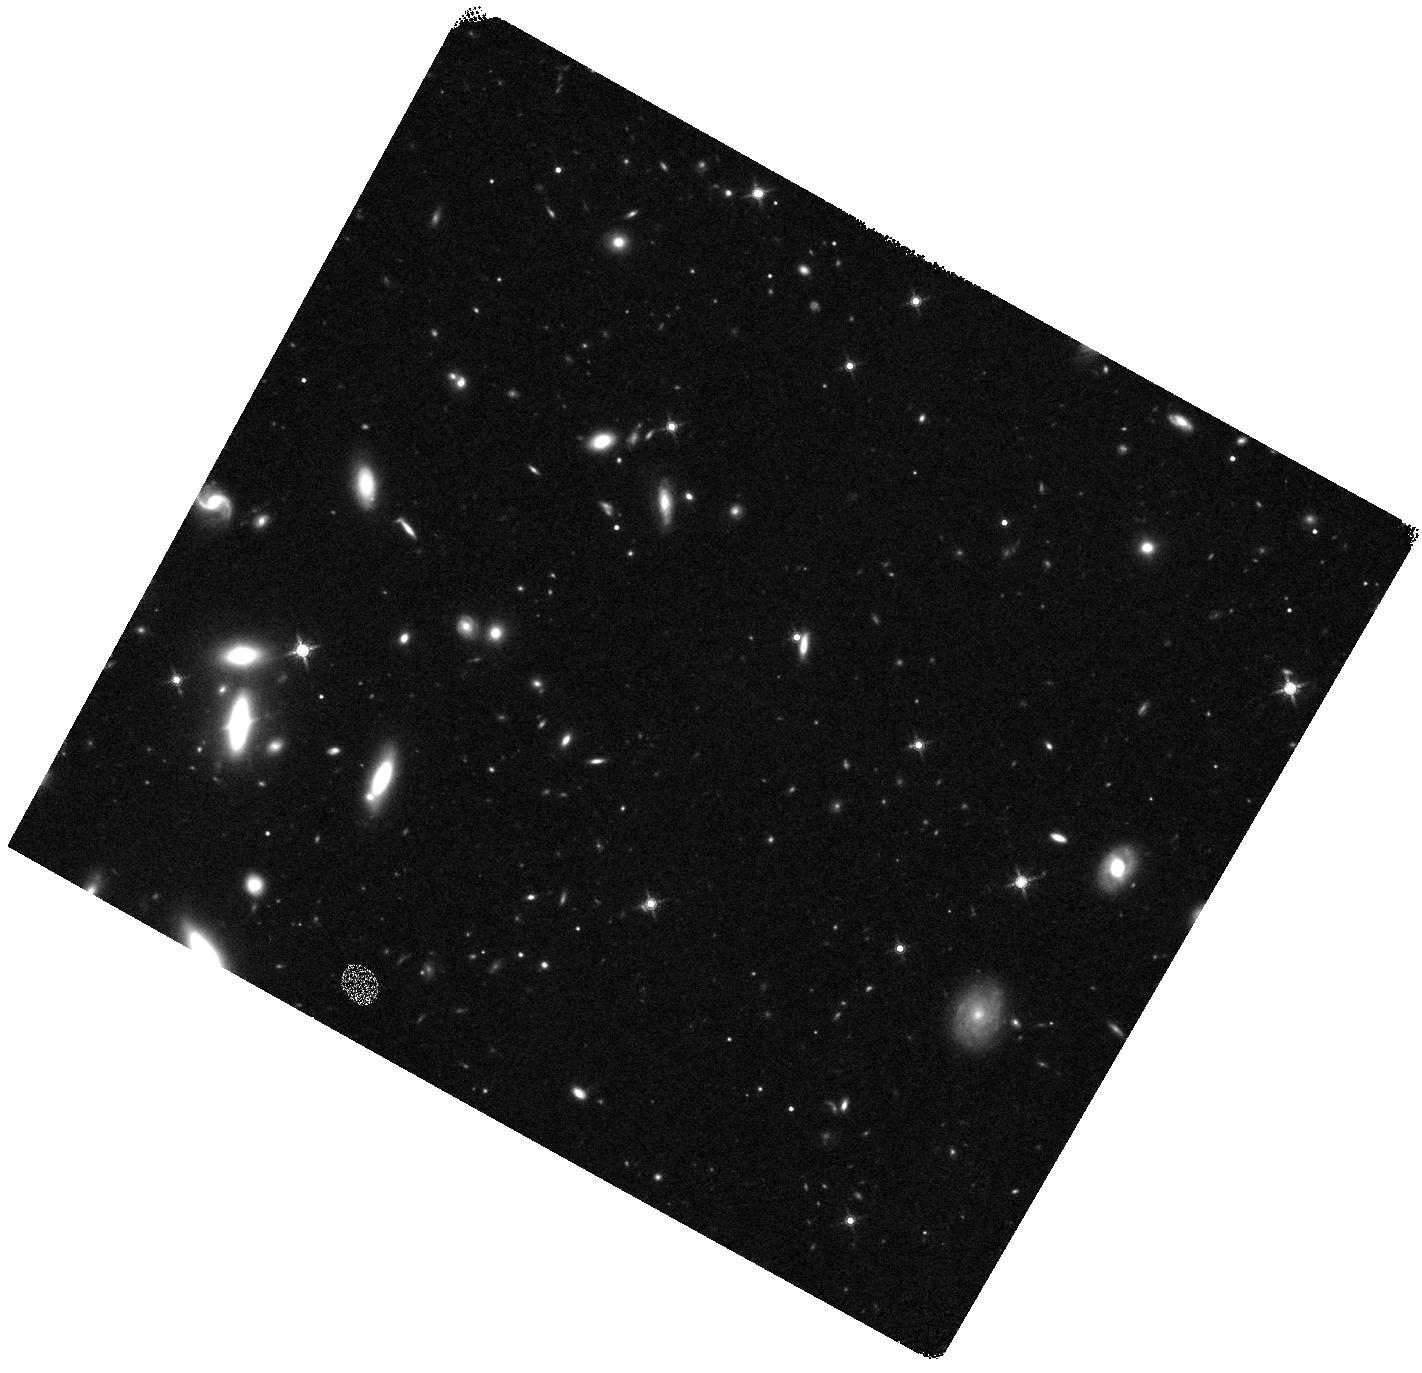
Target: AT2023LCR
Instrument: WFC3/IR
Filter: F160W
Exposure: 20 min
Observation ID: hst_17396_01_wfc3_ir_f160w_if6101

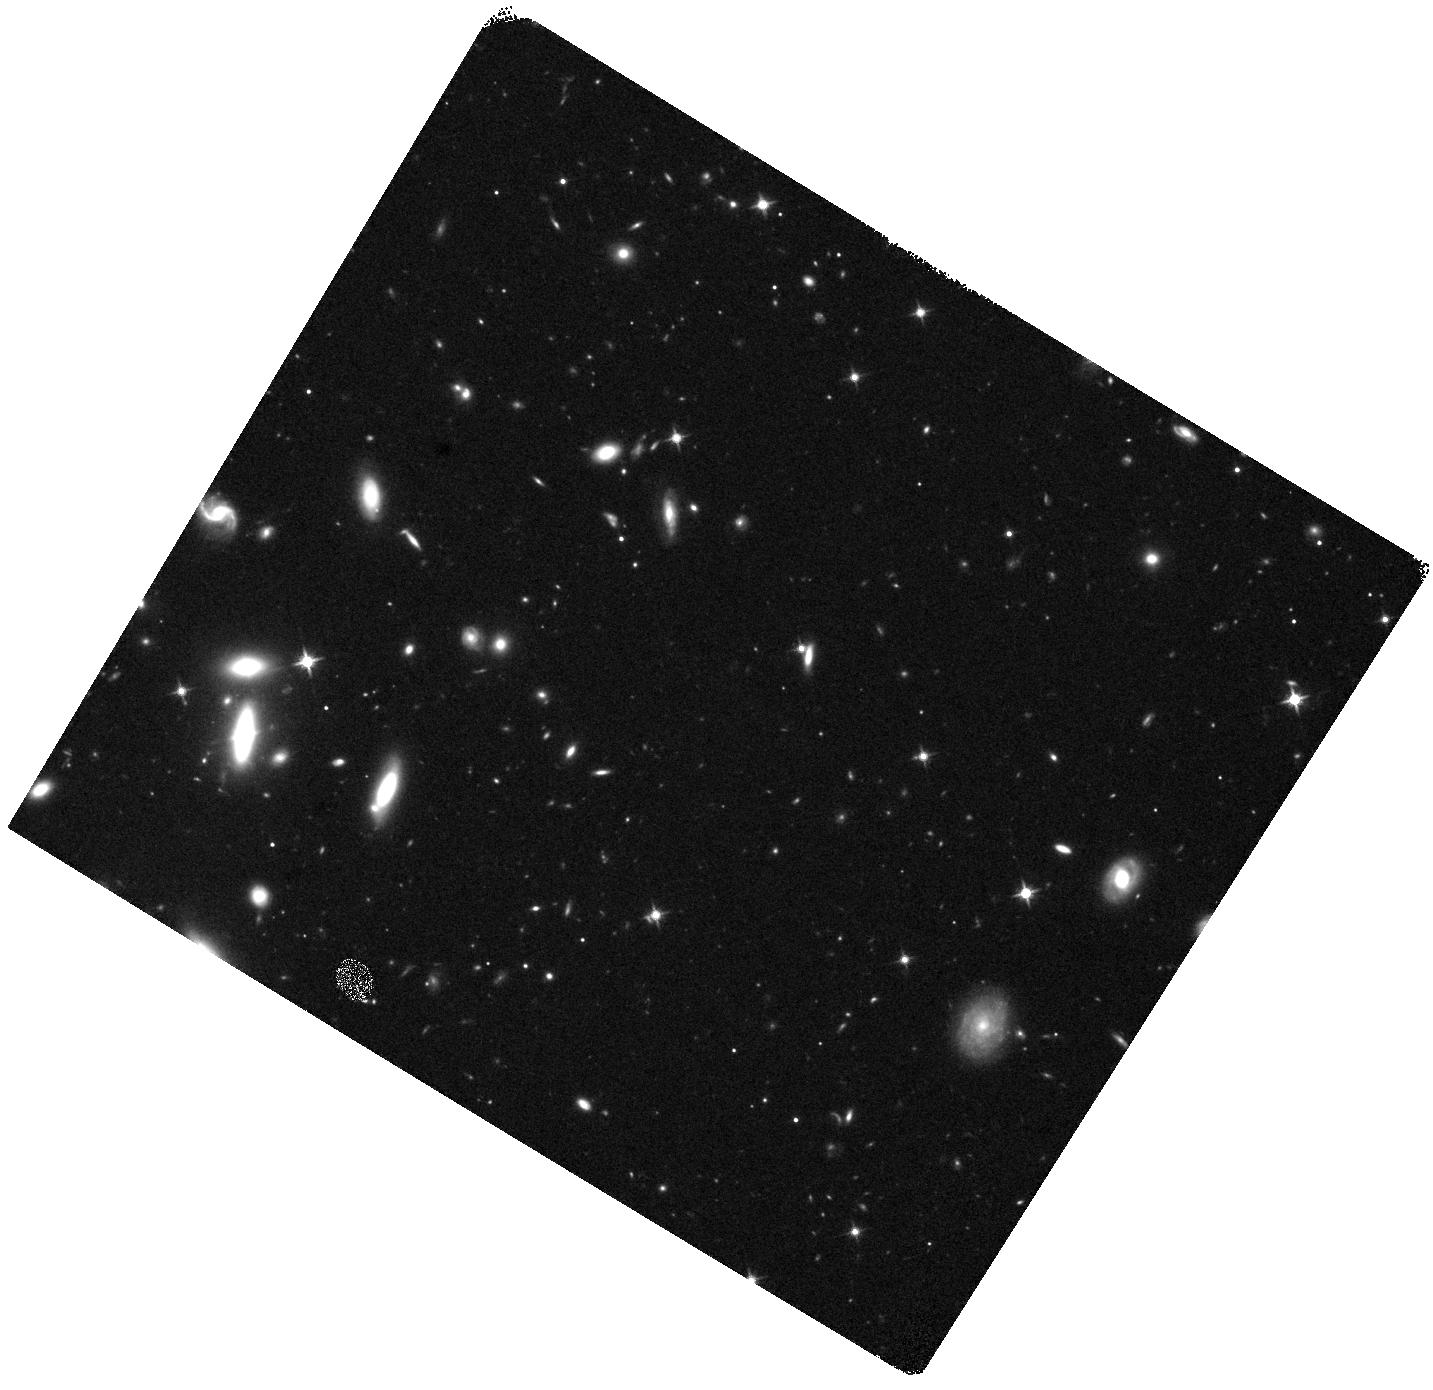
Target: AT2023LCR
Instrument: WFC3/IR
Filter: F125W
Exposure: 20 min
Observation ID: hst_17396_02_wfc3_ir_f125w_if6102

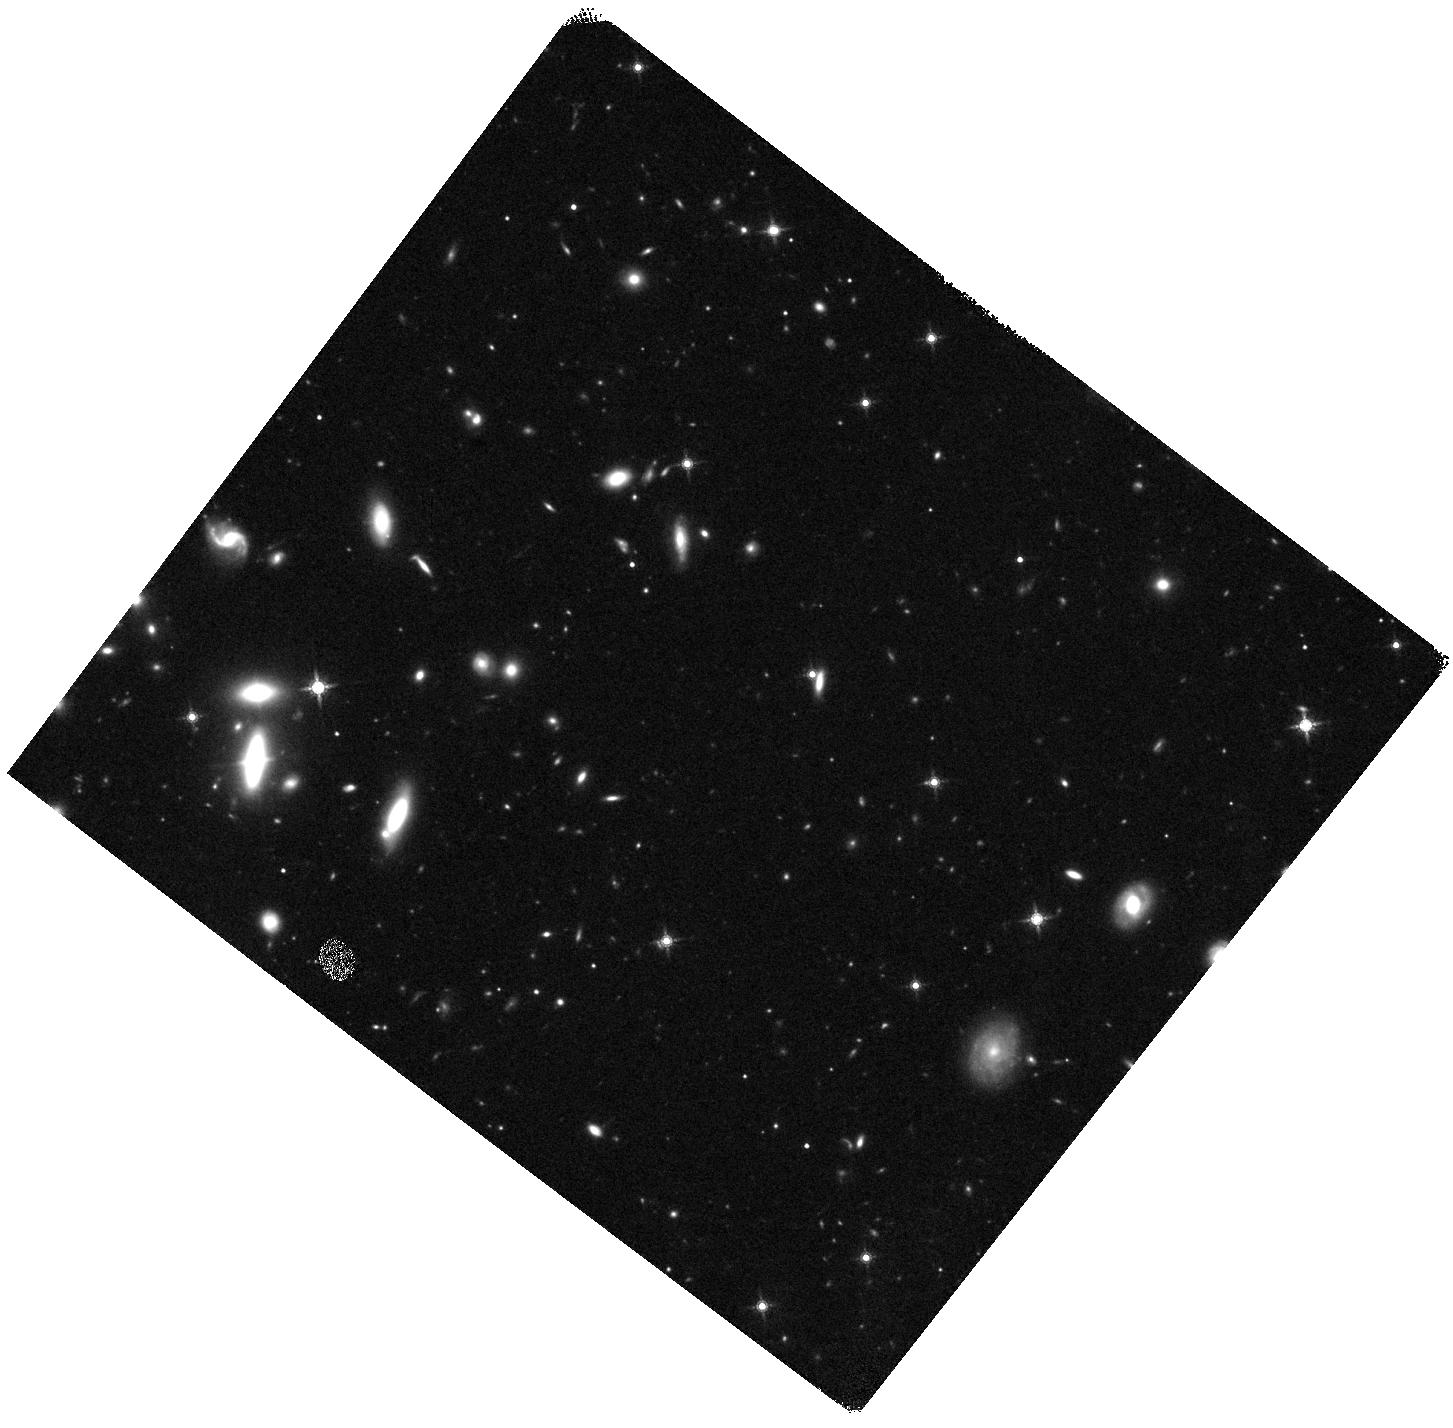
Target: AT2023LCR
Instrument: WFC3/IR
Filter: F160W
Exposure: 20 min
Observation ID: hst_17396_03_wfc3_ir_f160w_if6103

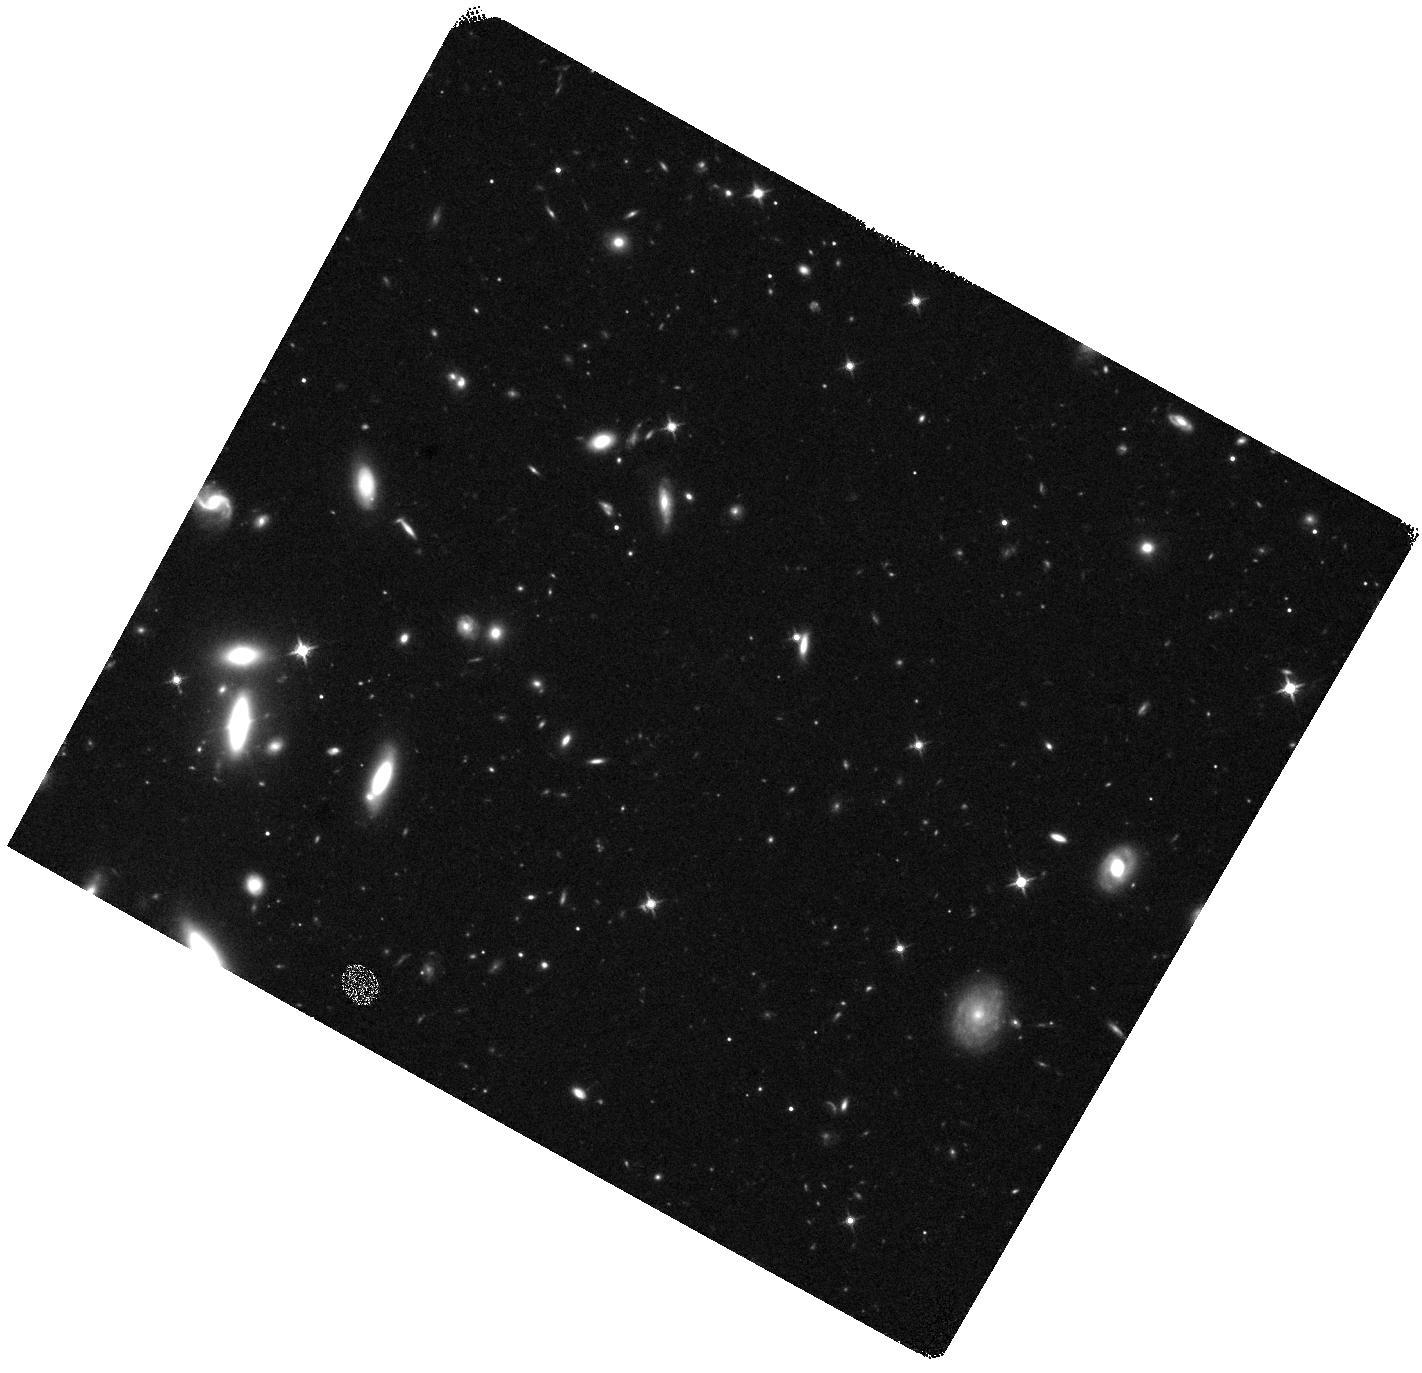
Target: AT2023LCR
Instrument: WFC3/IR
Filter: F125W
Exposure: 20 min
Observation ID: hst_17396_01_wfc3_ir_f125w_if6101

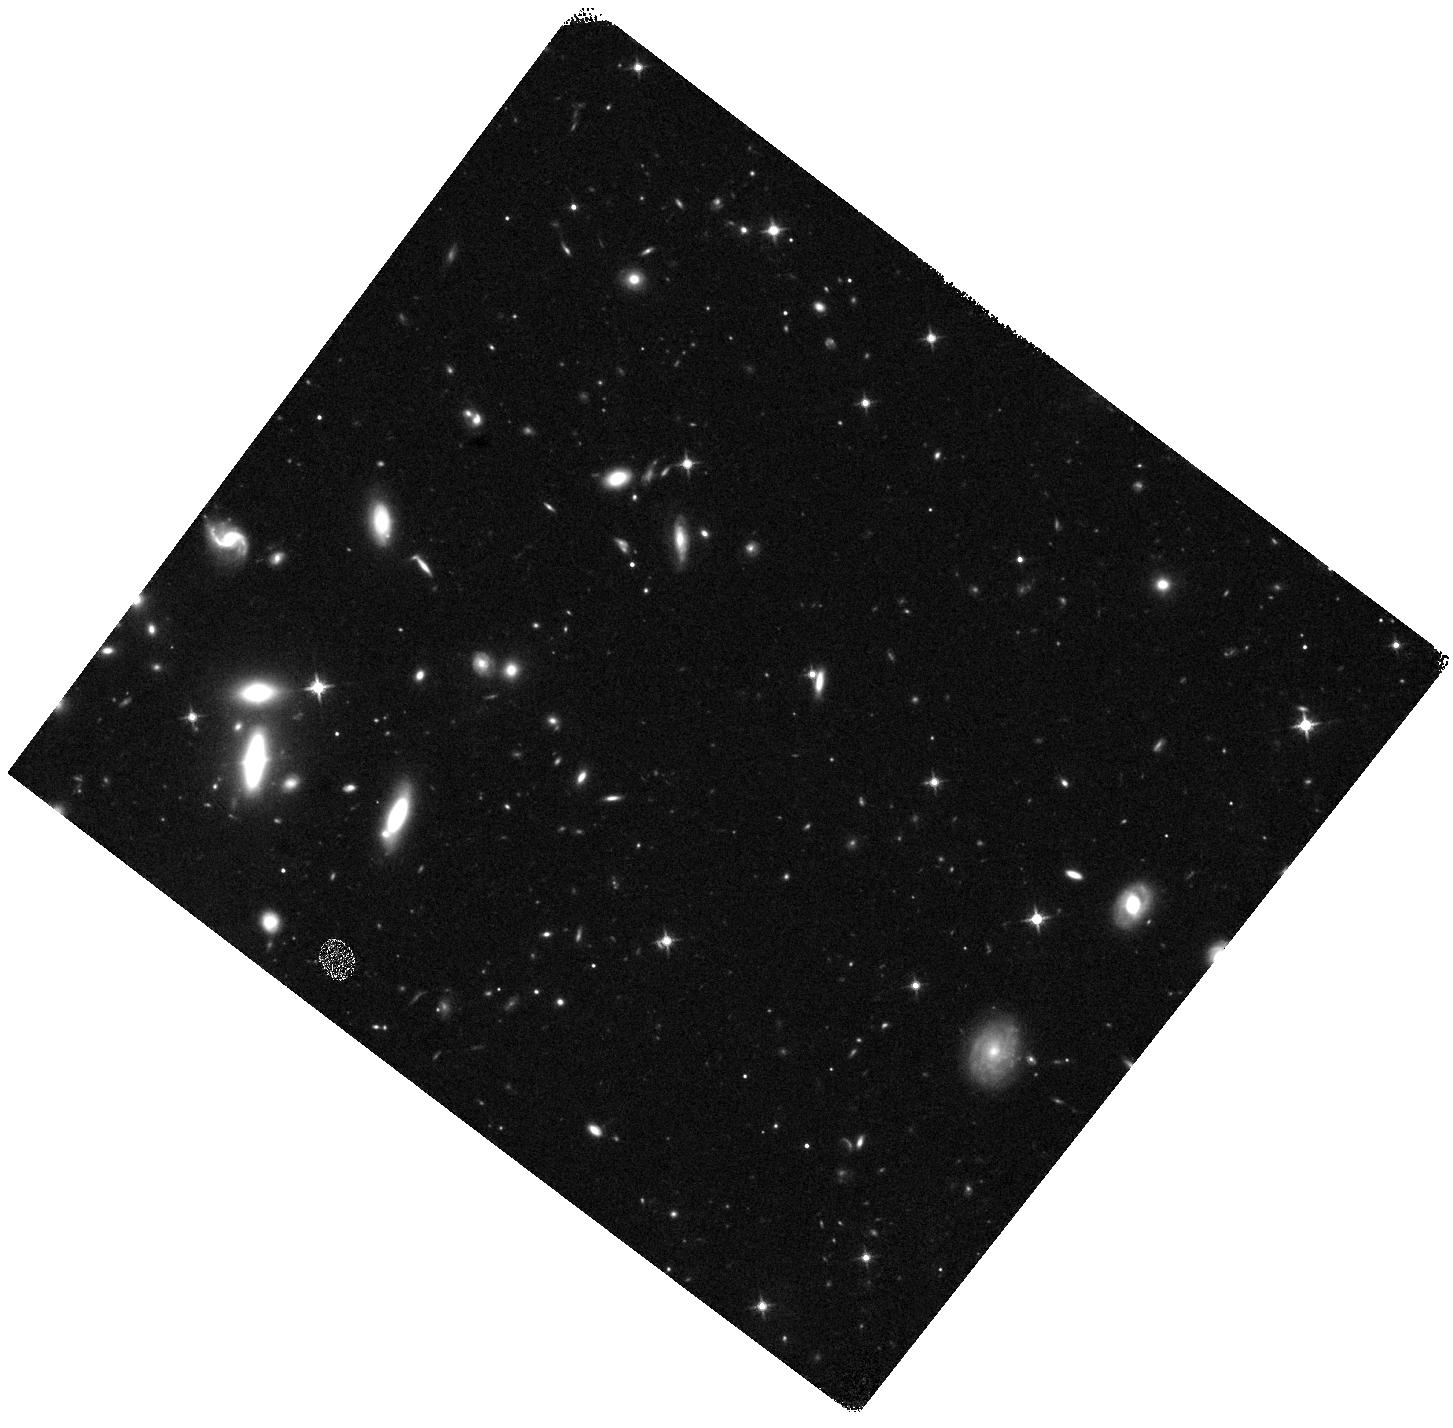
Target: AT2023LCR
Instrument: WFC3/IR
Filter: F125W
Exposure: 20 min
Observation ID: hst_17396_03_wfc3_ir_f125w_if6103

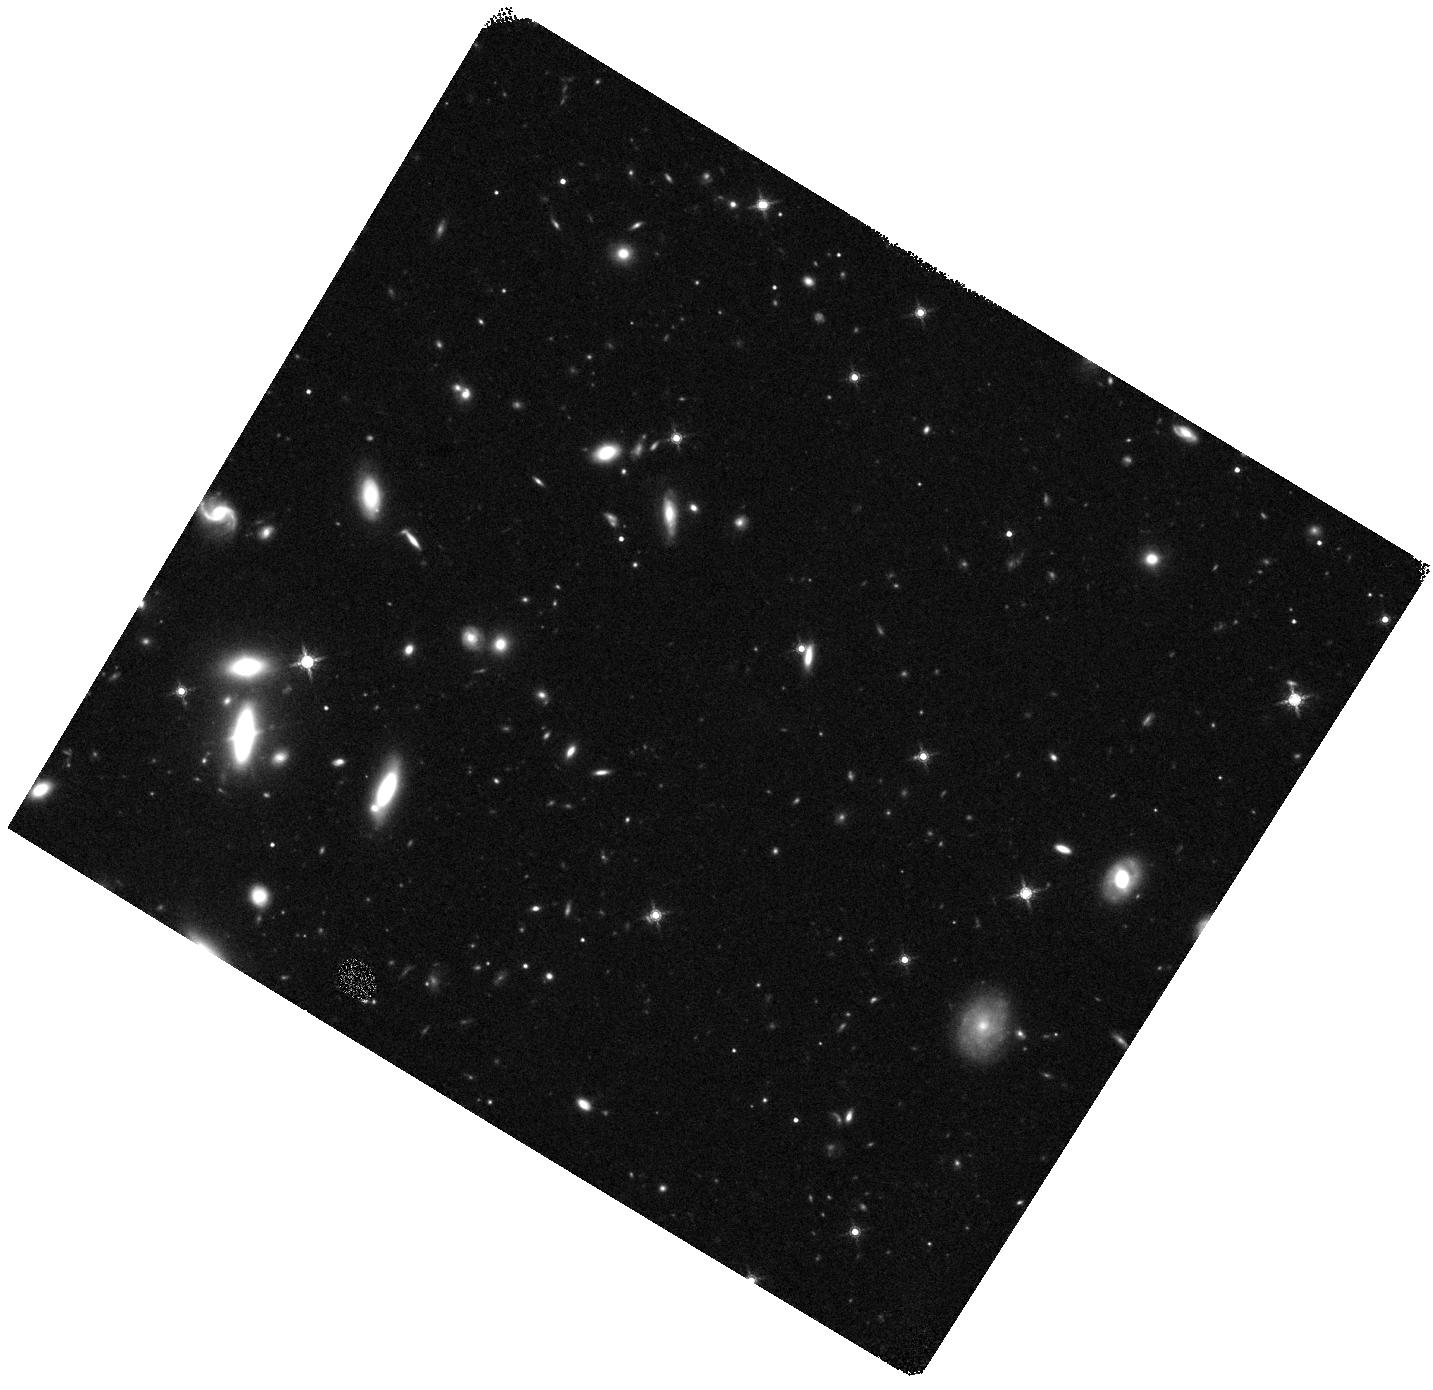
Target: AT2023LCR
Instrument: WFC3/IR
Filter: F160W
Exposure: 20 min
Observation ID: hst_17396_02_wfc3_ir_f160w_if6102

Revealing the progenitor of the dirty fireball gamma-ray burst AT 2023lcr through its supernova component (PI: Martin-Carrillo, Antonio)

AT2023lcr is a transient at redshift 1.0272 with multi-wavelength observations consistent with an on-axis gamma-ray burst (GRB) afterglow with narrow jet. However, no gamma-ray prompt emission was detected in the direction of the transient making it the best dirty fireball candidate observed to date. Dirty fireballs are GRB with sub-relativistic jet unable to create the typical bright flash of gamma-ray radiation, known as GRB prompt emission, seen in typical GRBs. We propose using JWST's NIRCam and NIRSpec as well as HST's NIR camera, to study photometrically and spectroscopically the supernova (SN) component associated to this rare GRB case confirming its collapsar nature, with a total of 4.75 hours of JWST observations and 3 orbits of HST observations. The relatively high-redshift of this target makes the expected SN peak at around 1.2-1.4 microns. Additionally, the expected magnitudes of the SN component fall below the limits for ground-based telescopes, making JWST and HST uniquely suited for this detailed study. The SN spectral observations will reveal crucial information regarding the progenitor and its circumstellar environment. These data will allow us to determine, for the first time, if dirty fireballs come from progenitors similar to typical GRBs, improving our understanding of the role played by mildly relativistic jets during stellar collapse and how these rare cases fit in the full diversity of stellar explosions.